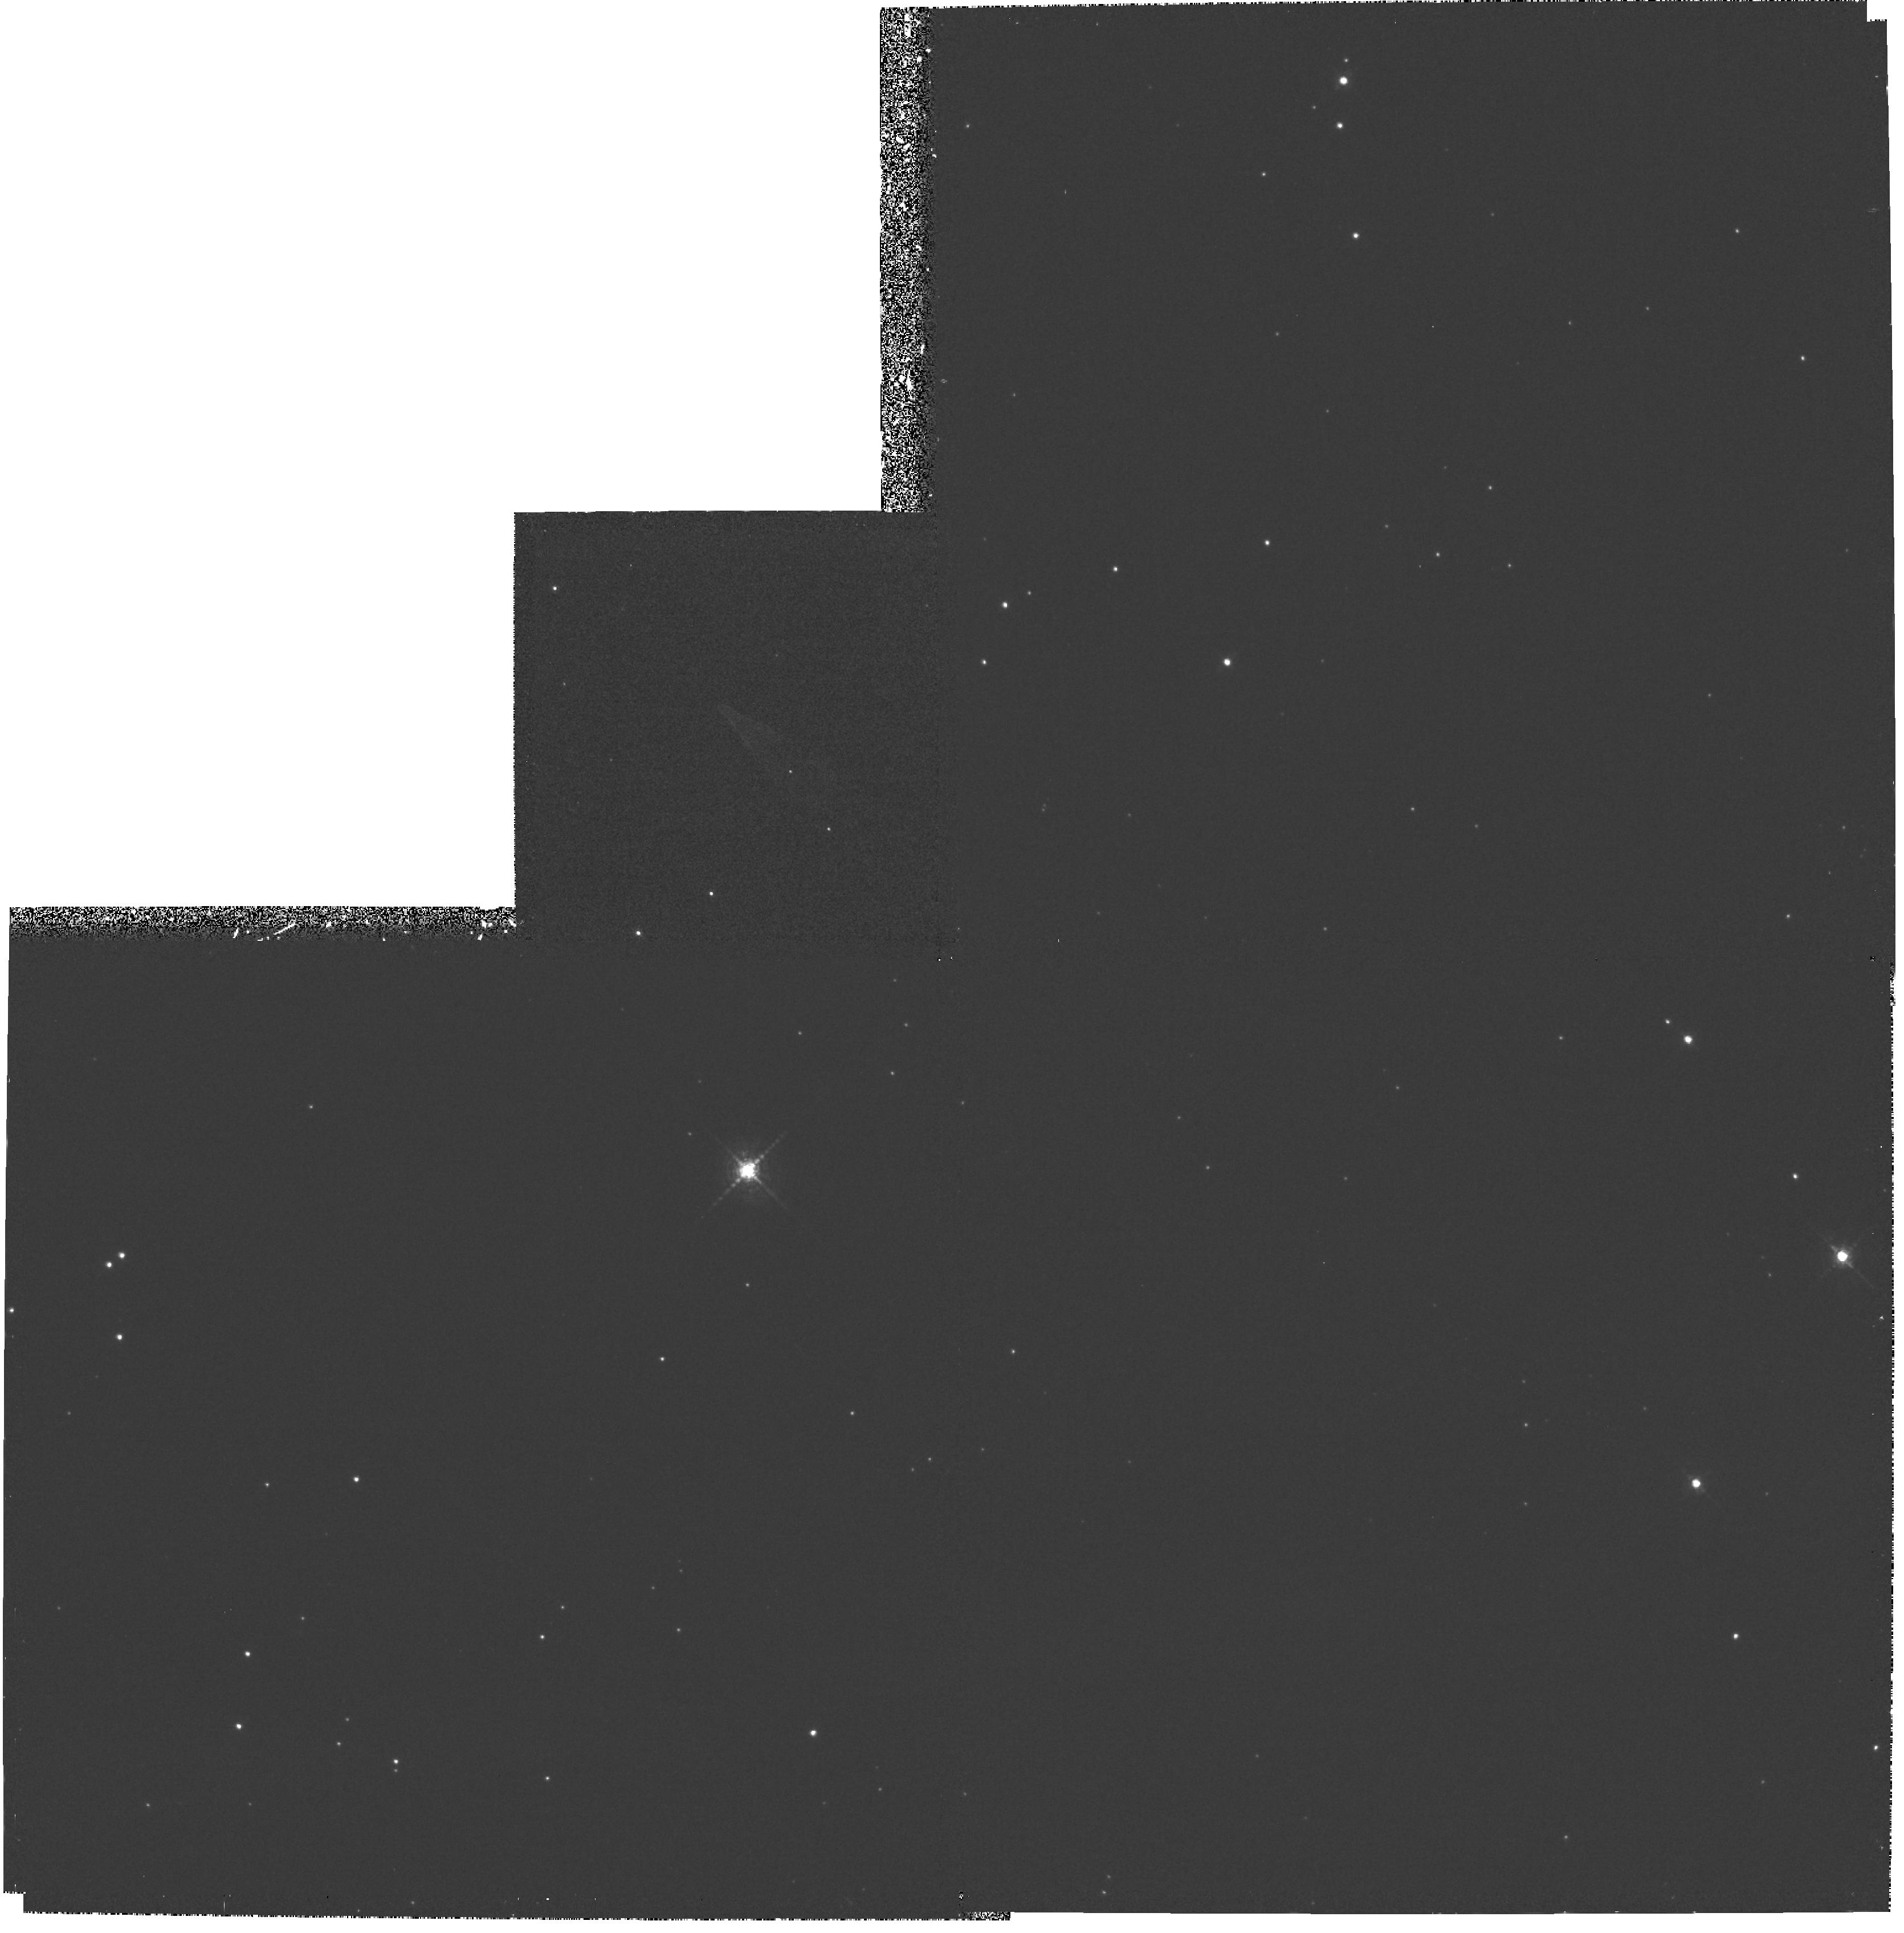
Target: NEB-222552+653531. Instrument: WFPC2/PC. Filter: F656N. Exposure: 2 h. Observation ID: hst_5387_01_wfpc2_pc_f656n_u29m01

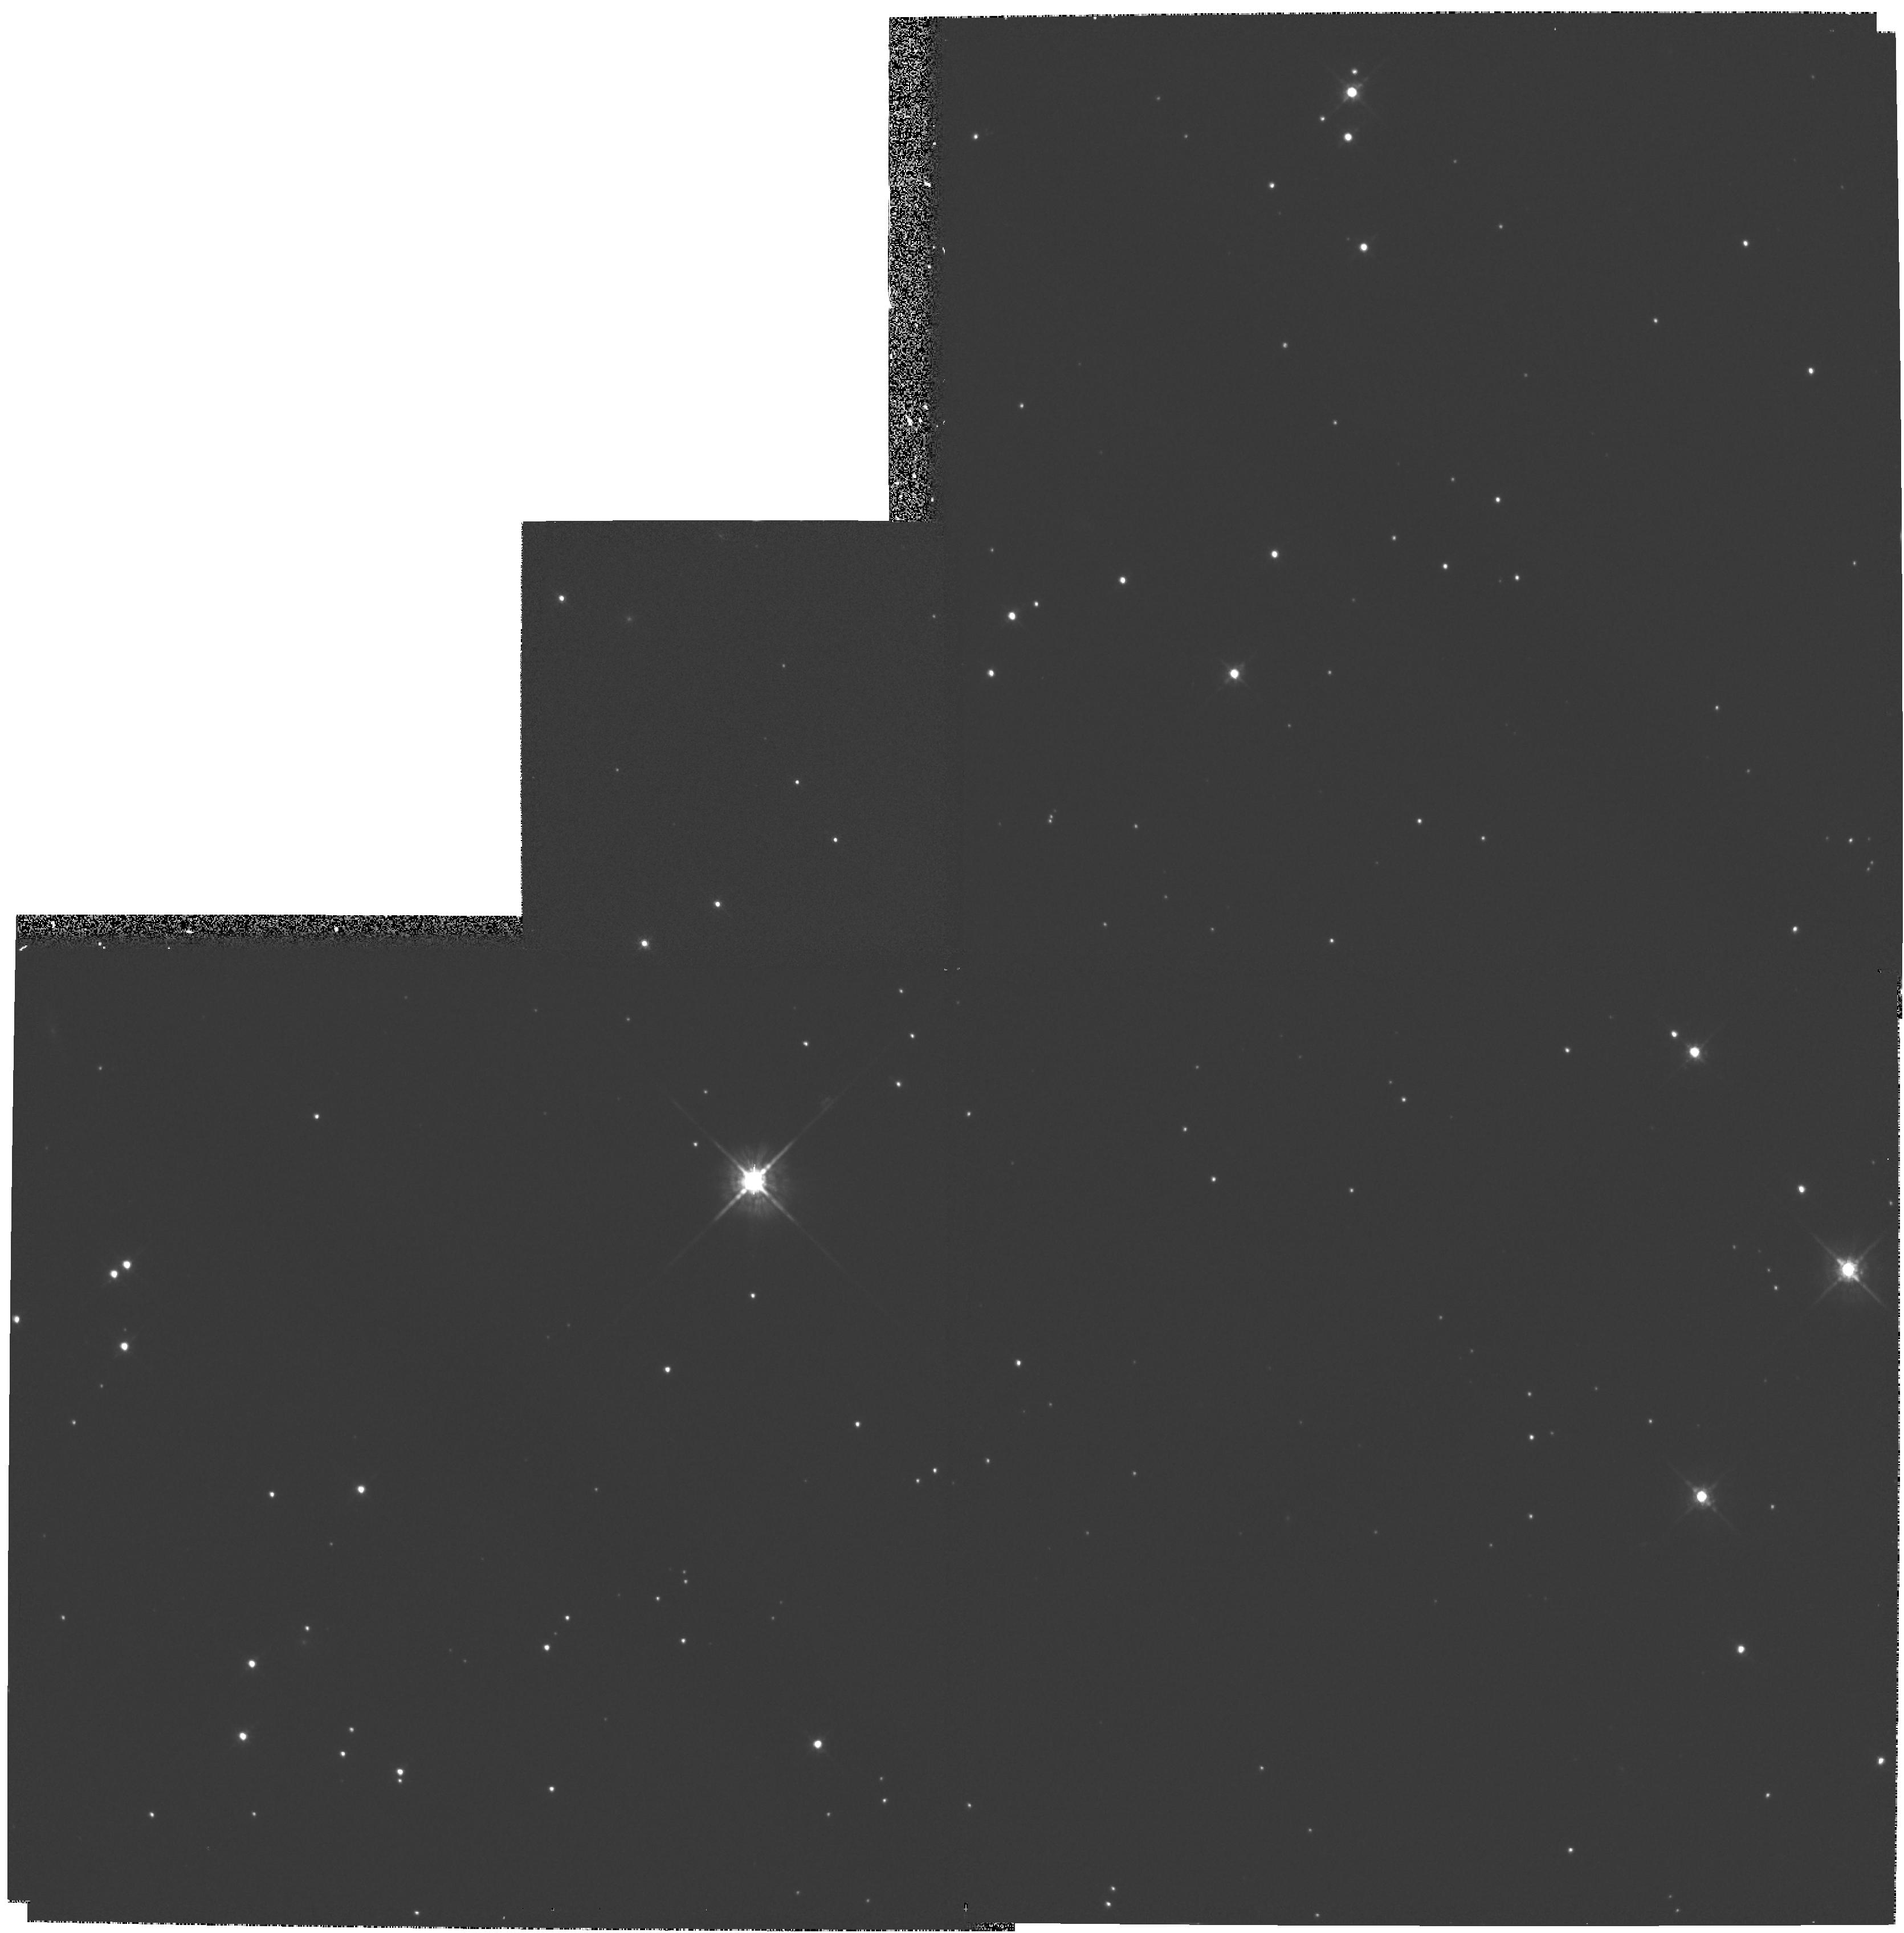
Target: NEB-222552+653531. Instrument: WFPC2/PC. Filter: F675W. Exposure: 12 min. Observation ID: hst_5387_01_wfpc2_pc_f675w_u29m01

CONSTRAINTS ON THE BOW SHOCK FROM A HIGH-VELOCITY NEUTRON STAR (PI: Cordes, James M.)

Observations with the Wide Field Planetary Camera 2 in the H-ALPHA line aim at probing the spatial structure near the apex of a spectacular bow shock produced by a fast neutron star. The nebula was discovered with the Palomar 5-meter telescope and shows evidence for structure that is unresolved. Theoretically, there should be structure as fine as the resolution limit of the WFPC2 camera. Our goal is to image details of the bow shock close to the contact discontinuity so that we may solve for the three dimensional orientation of the nebula and, hence, the actual direction of motion of the pulsar. Through modeling of the geometry and flux measurements, and including the outcome of further ground based spectroscopy, and radio imaging, we can also put strong constraints on the distance. The net outcome should be a better understanding of the structure of pulsar driven bow shocks, constraints on density irregularities in the interstellar medium on length scales less than 0.001 par sec, and constraints on the content of relativistic pulsar winds.